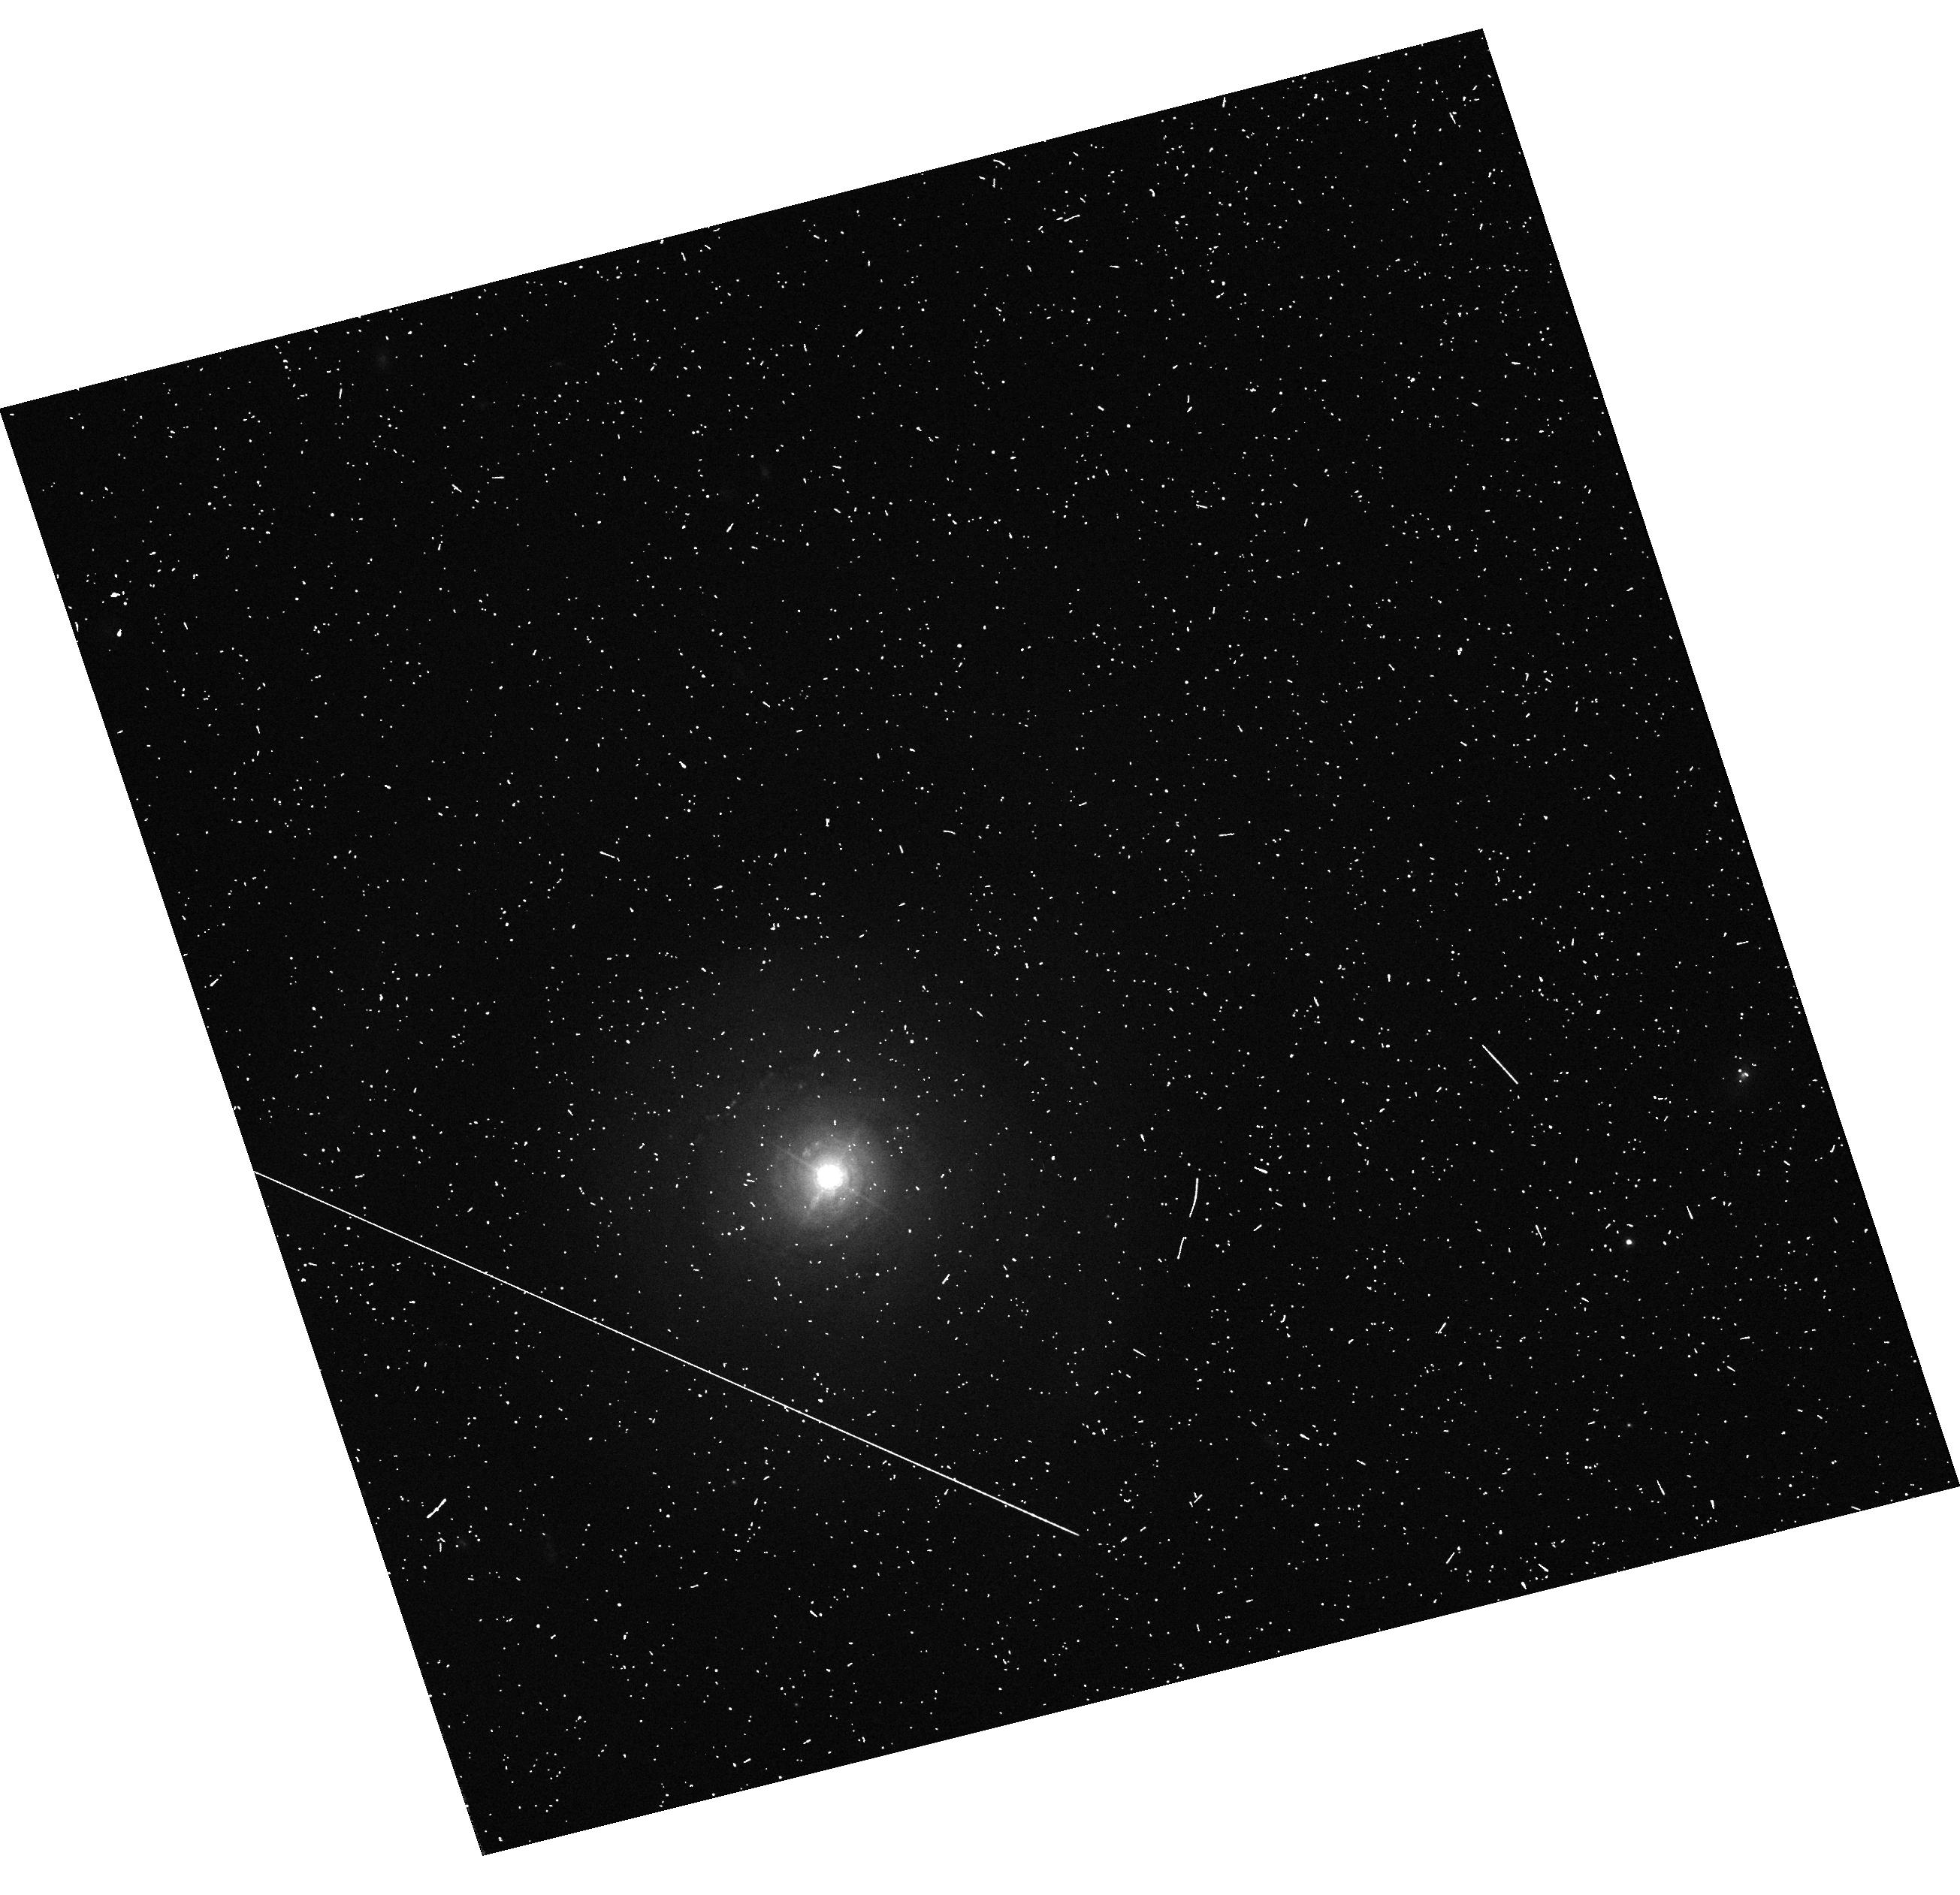
Target: NGC-5548. Instrument: WFC3/UVIS. Filter: F680N. Exposure: 5 min. Observation ID: hst_12365_04_wfc3_uvis_f680n_ibly04

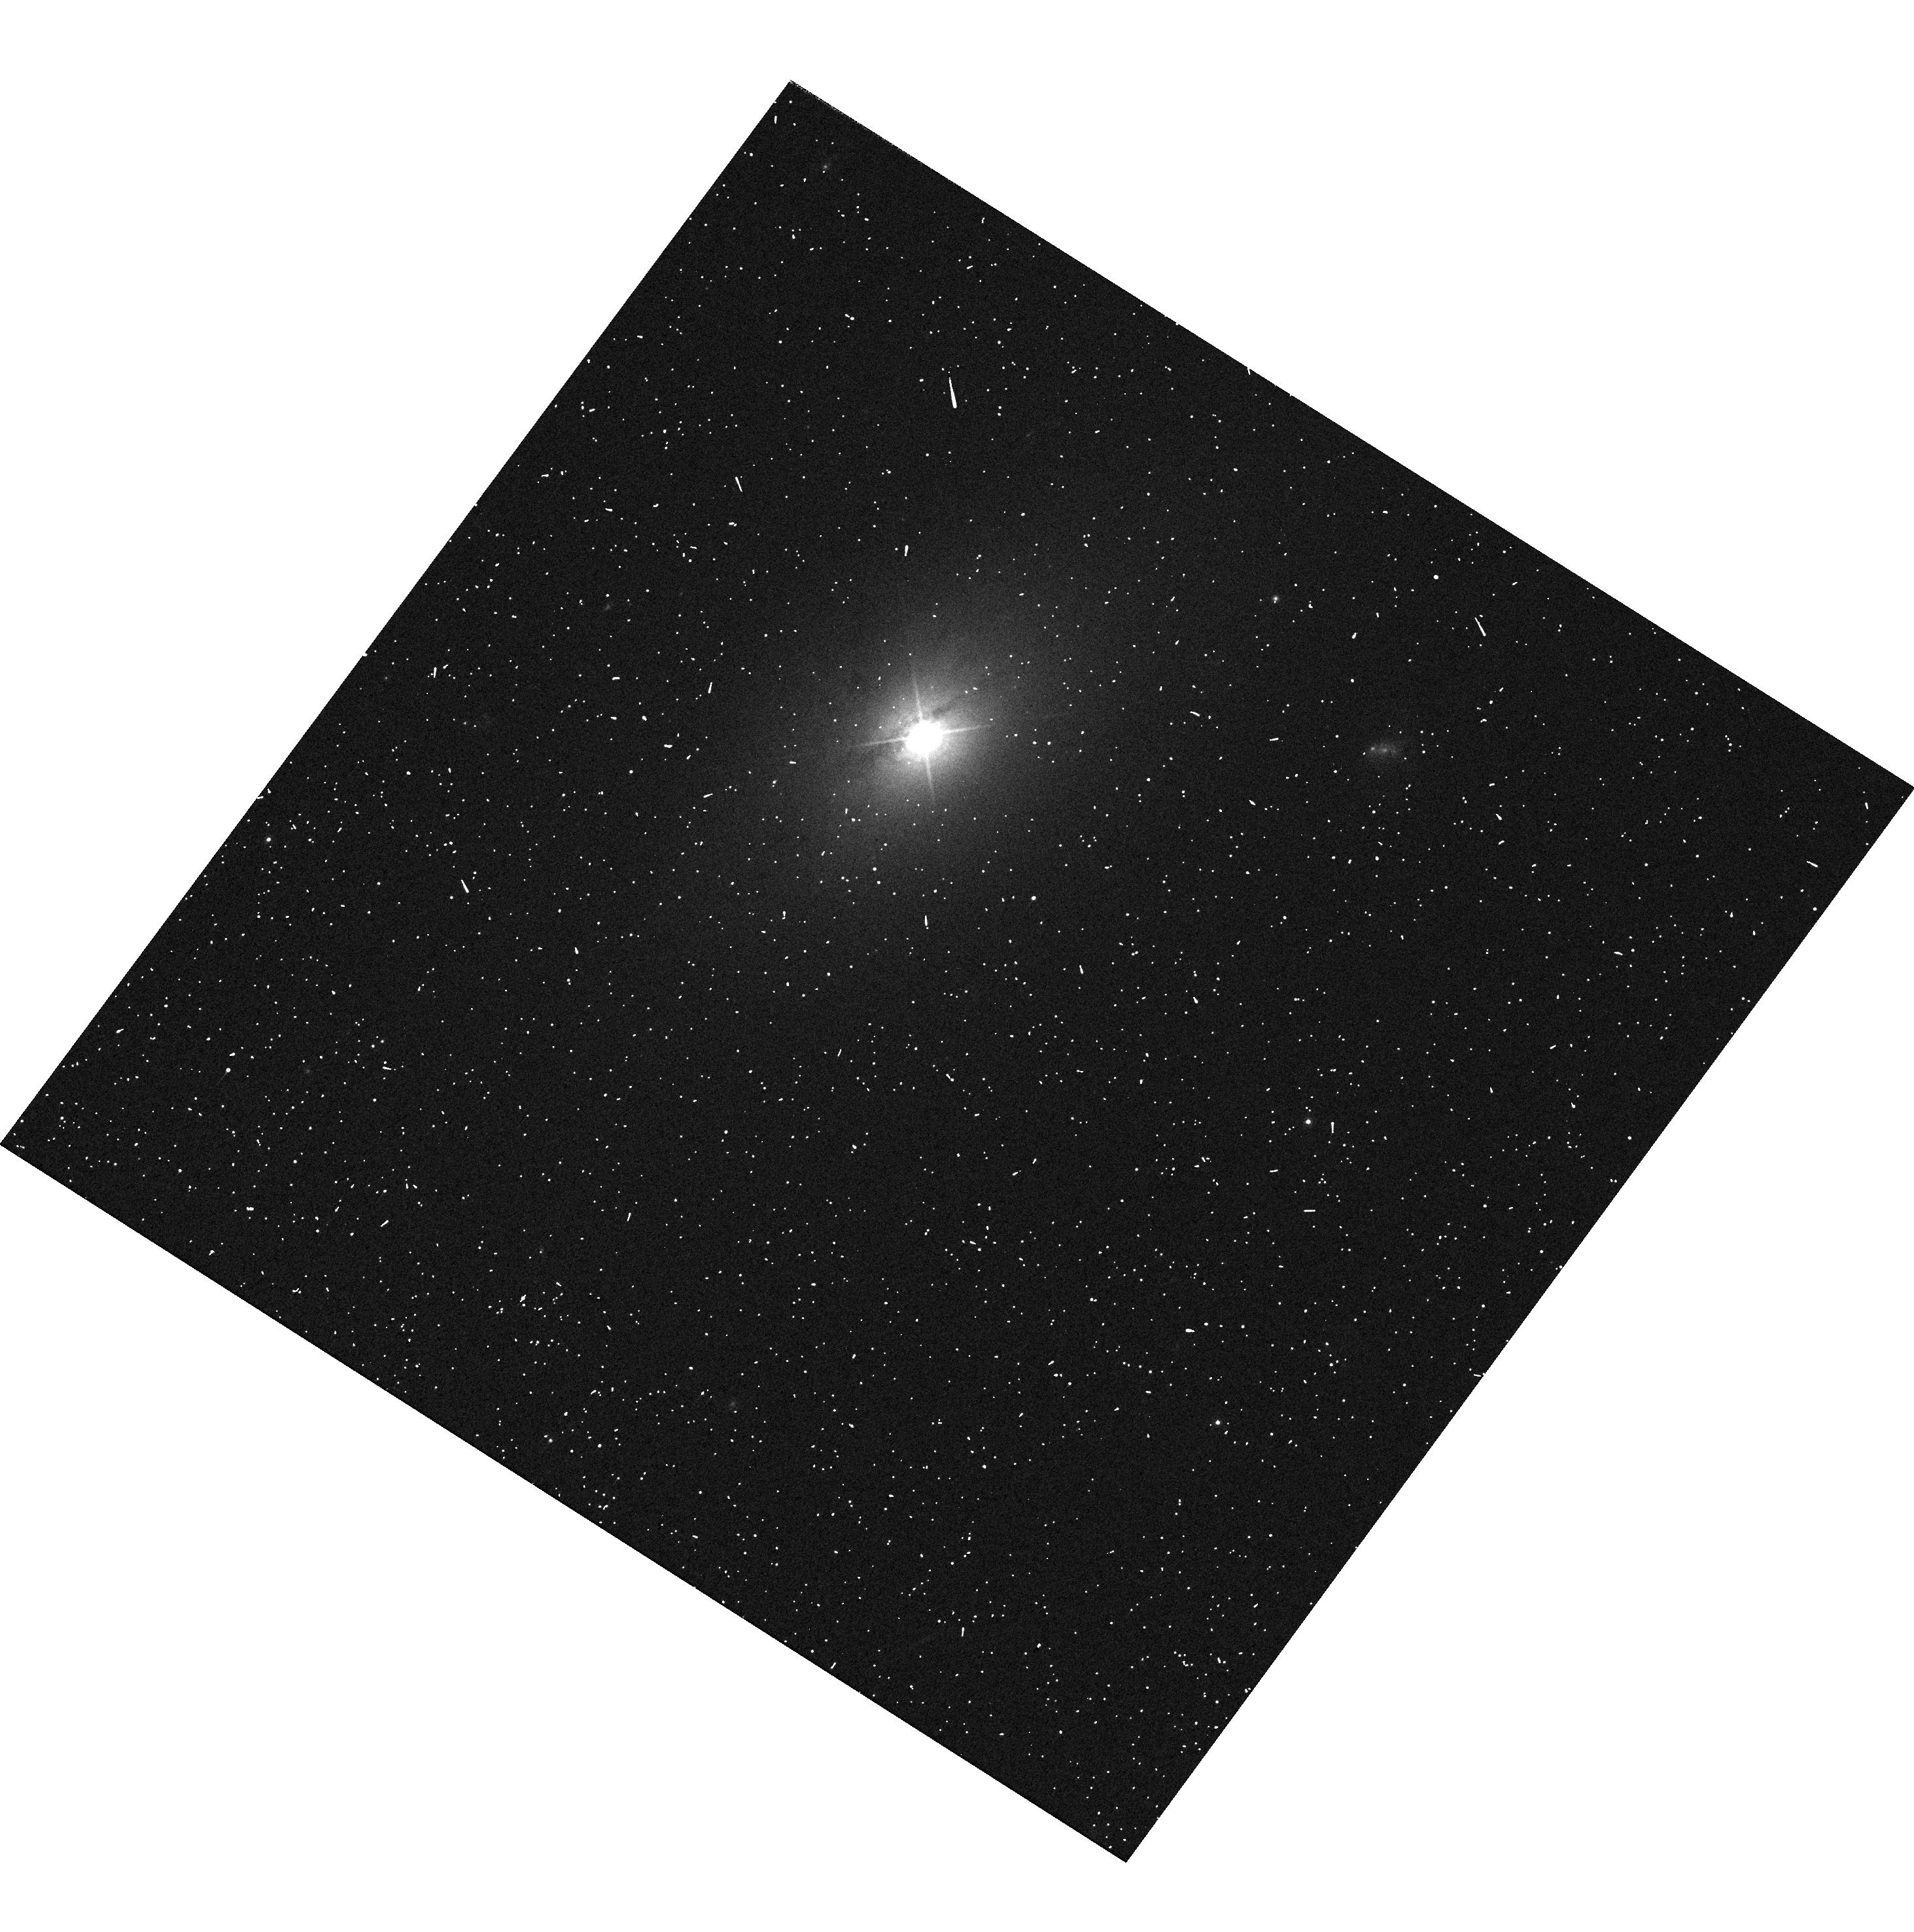
Target: IC-450. Instrument: WFC3/UVIS. Filter: F621M. Exposure: 3 min. Observation ID: hst_12365_05_wfc3_uvis_f621m_ibly05

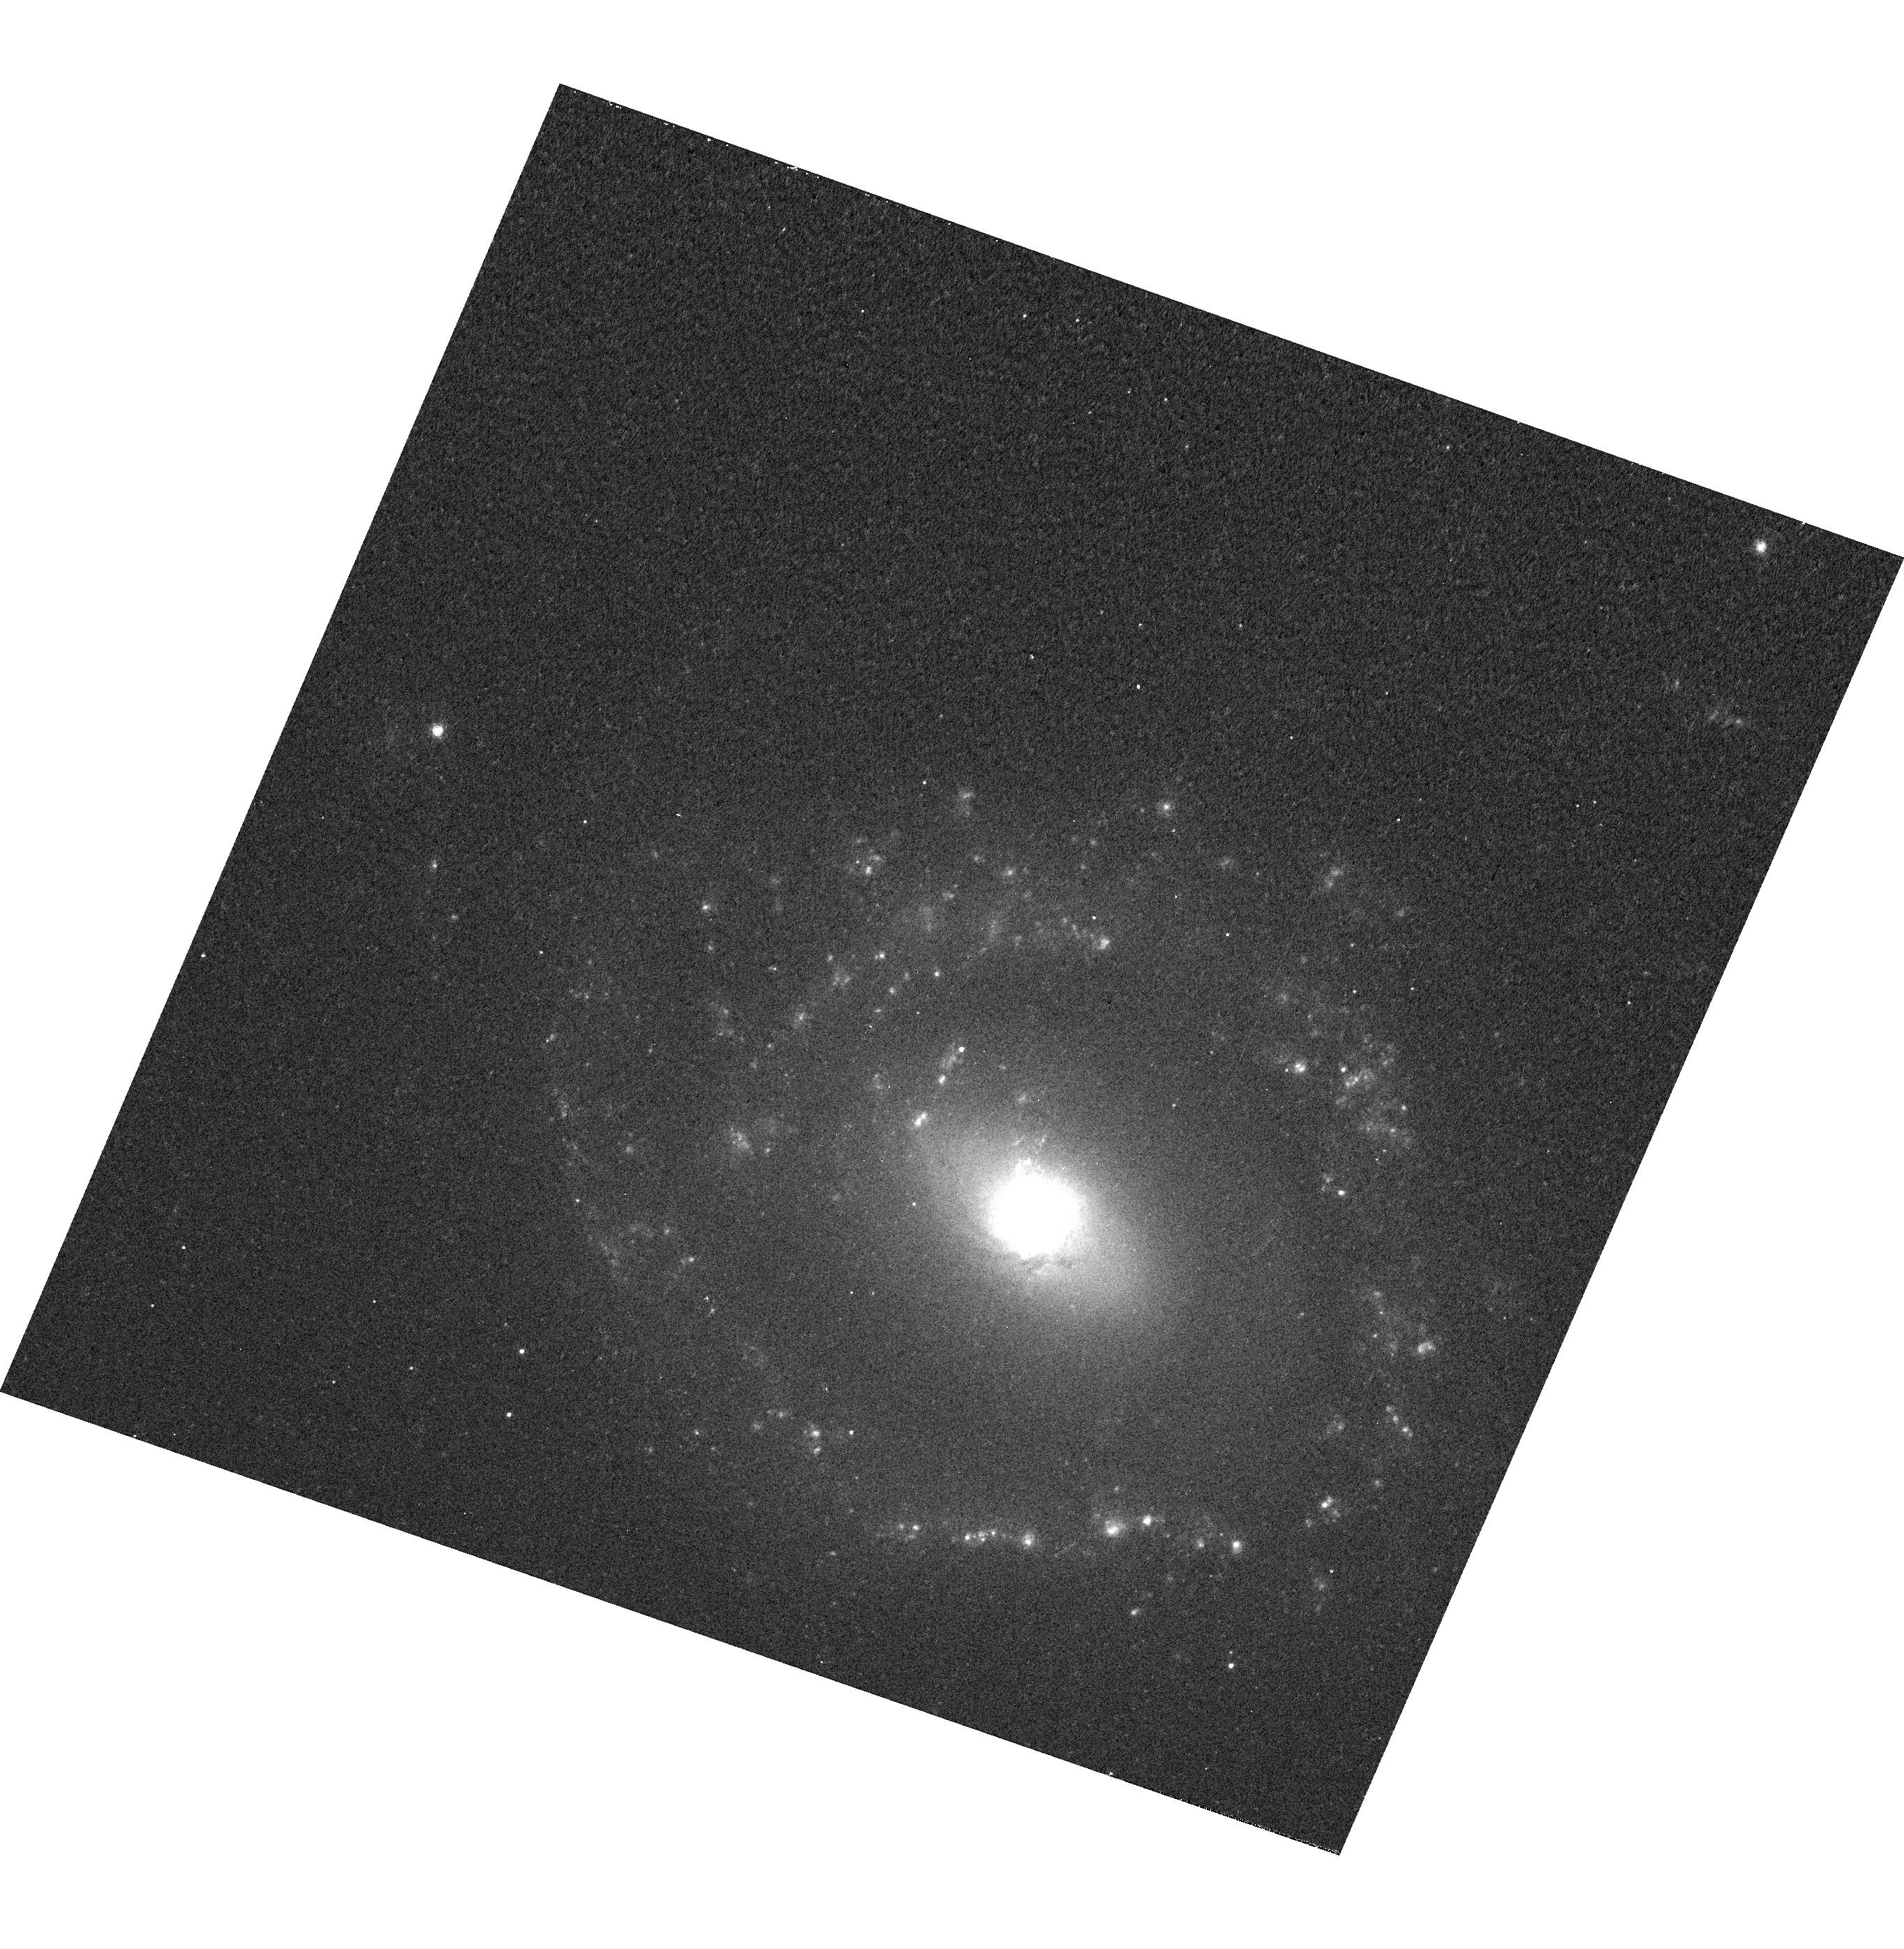
Target: NGC-4507. Instrument: WFC3/UVIS. Filter: F665N. Exposure: 8 min. Observation ID: hst_12365_03_wfc3_uvis_f665n_ibly03

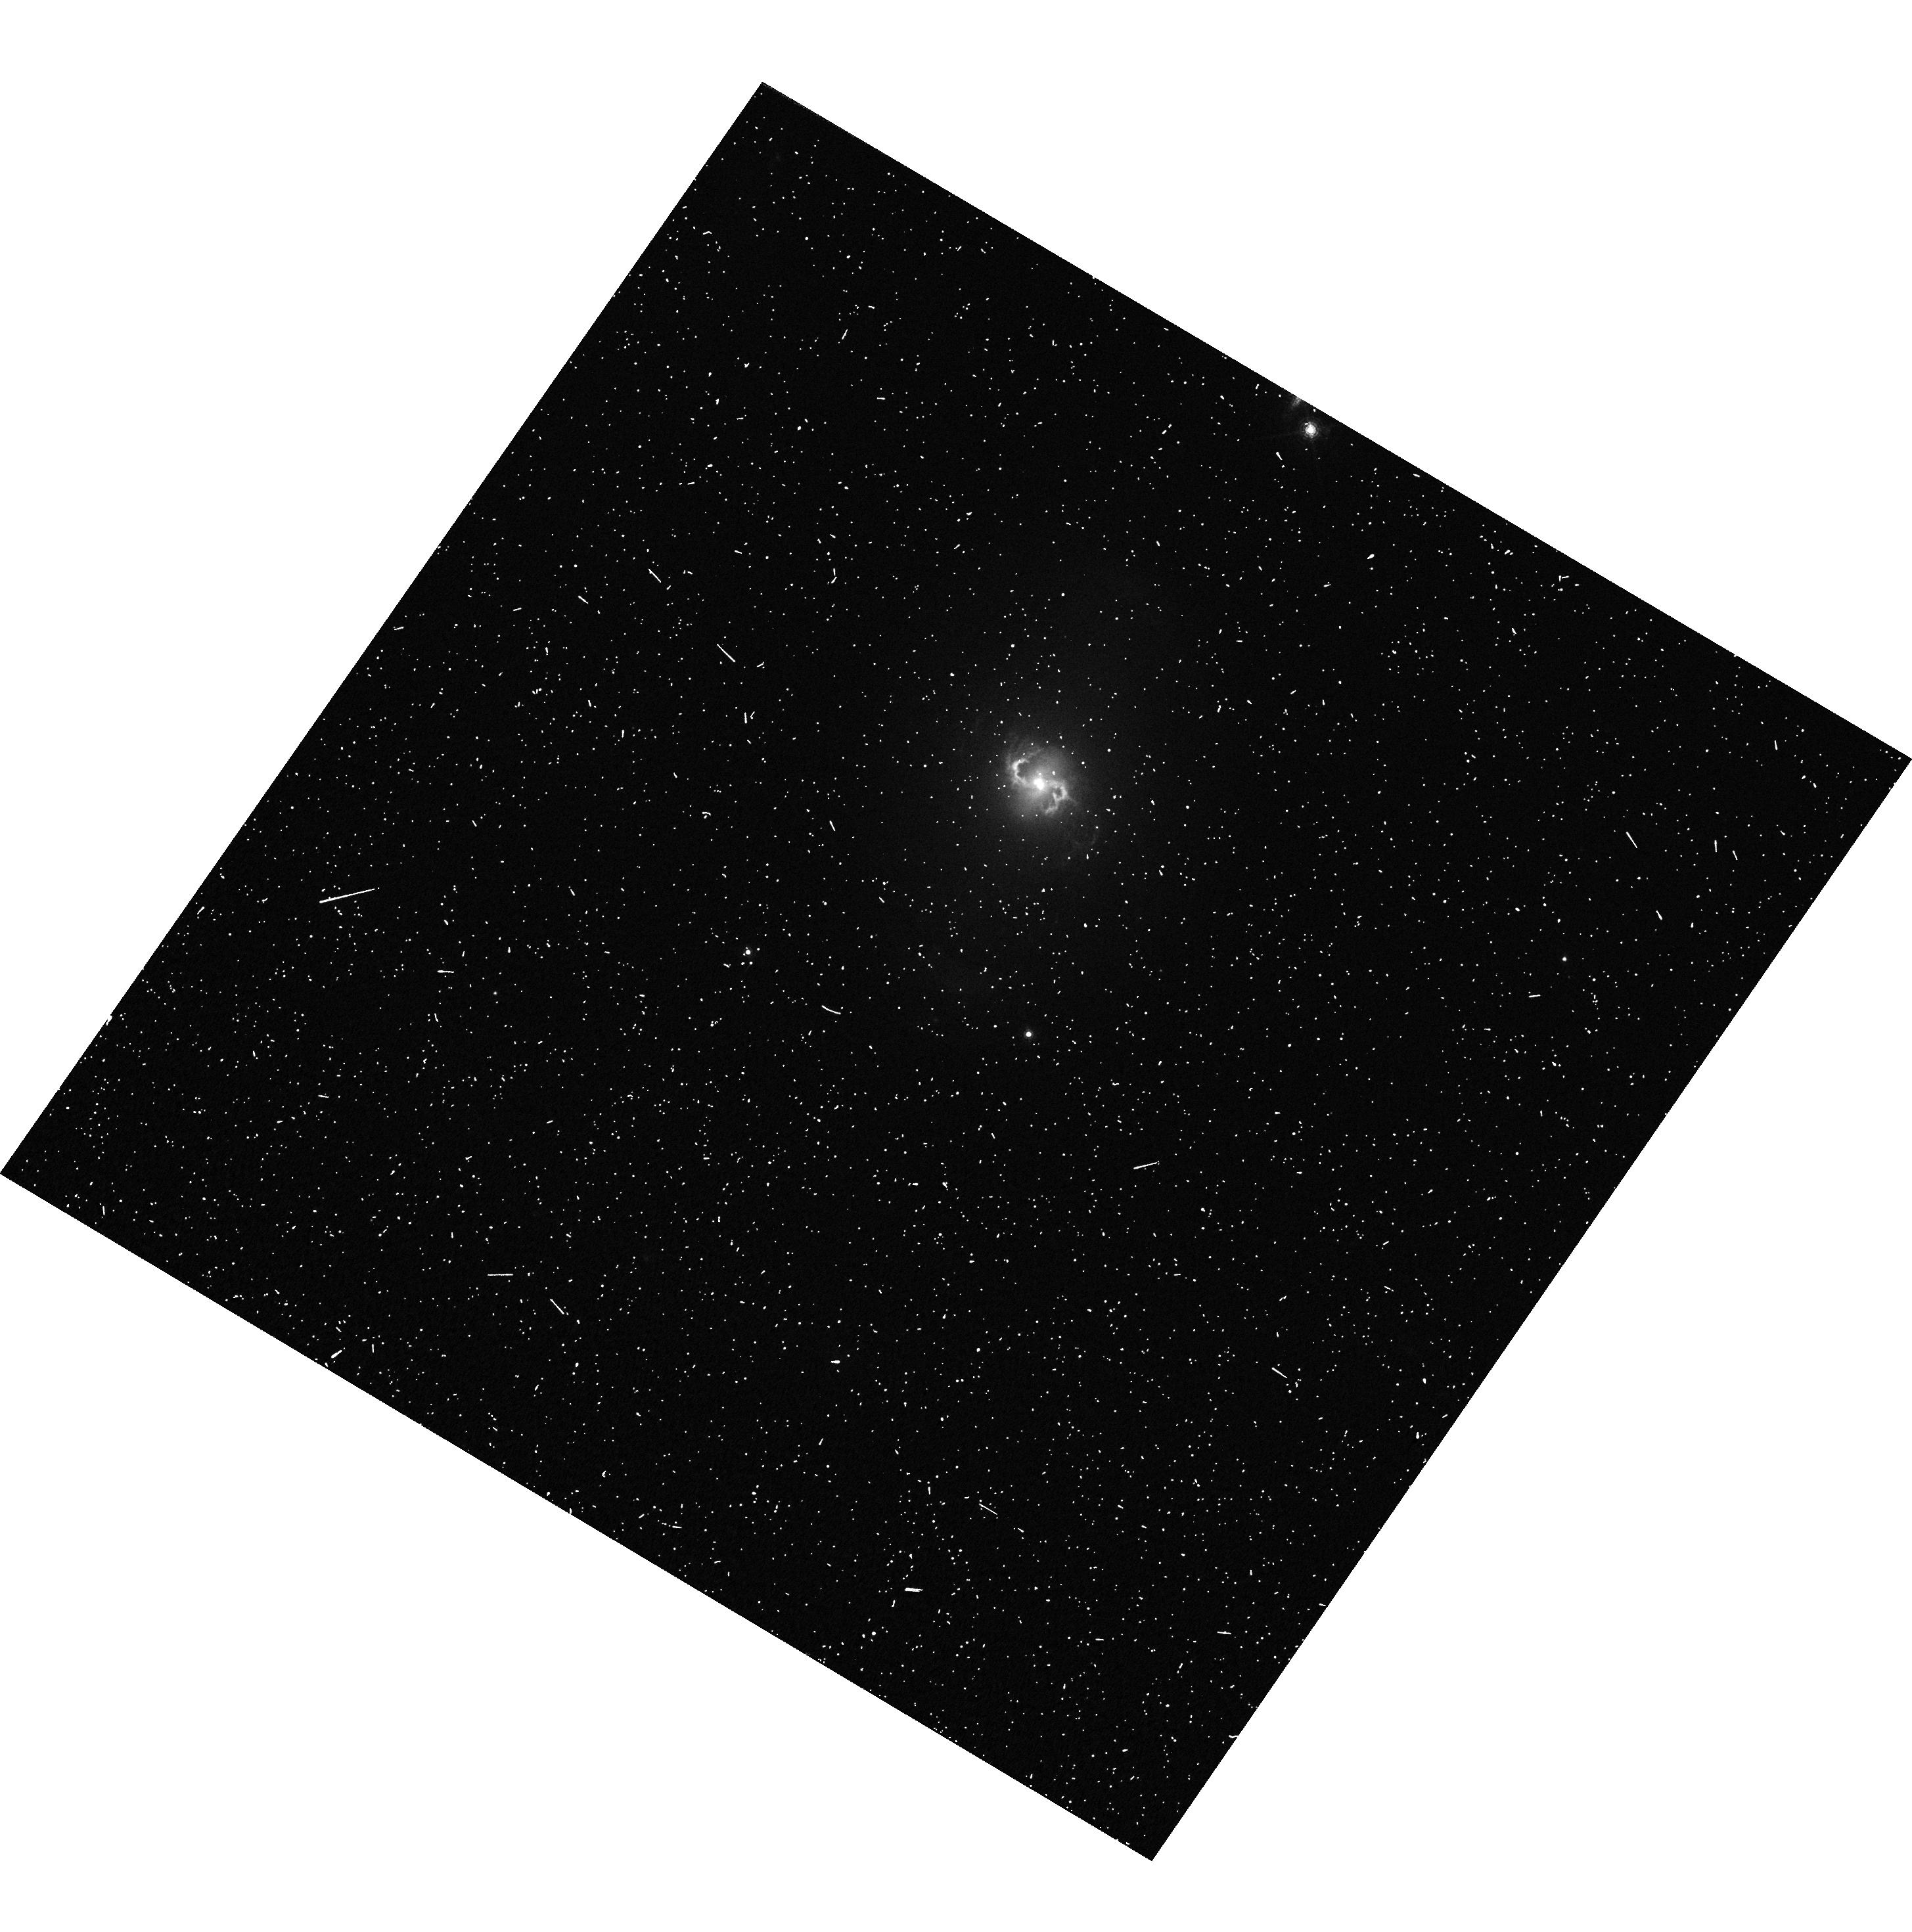
Target: NGC-3393. Instrument: WFC3/UVIS. Filter: F673N. Exposure: 5 min. Observation ID: hst_12365_01_wfc3_uvis_f673n_ibly01

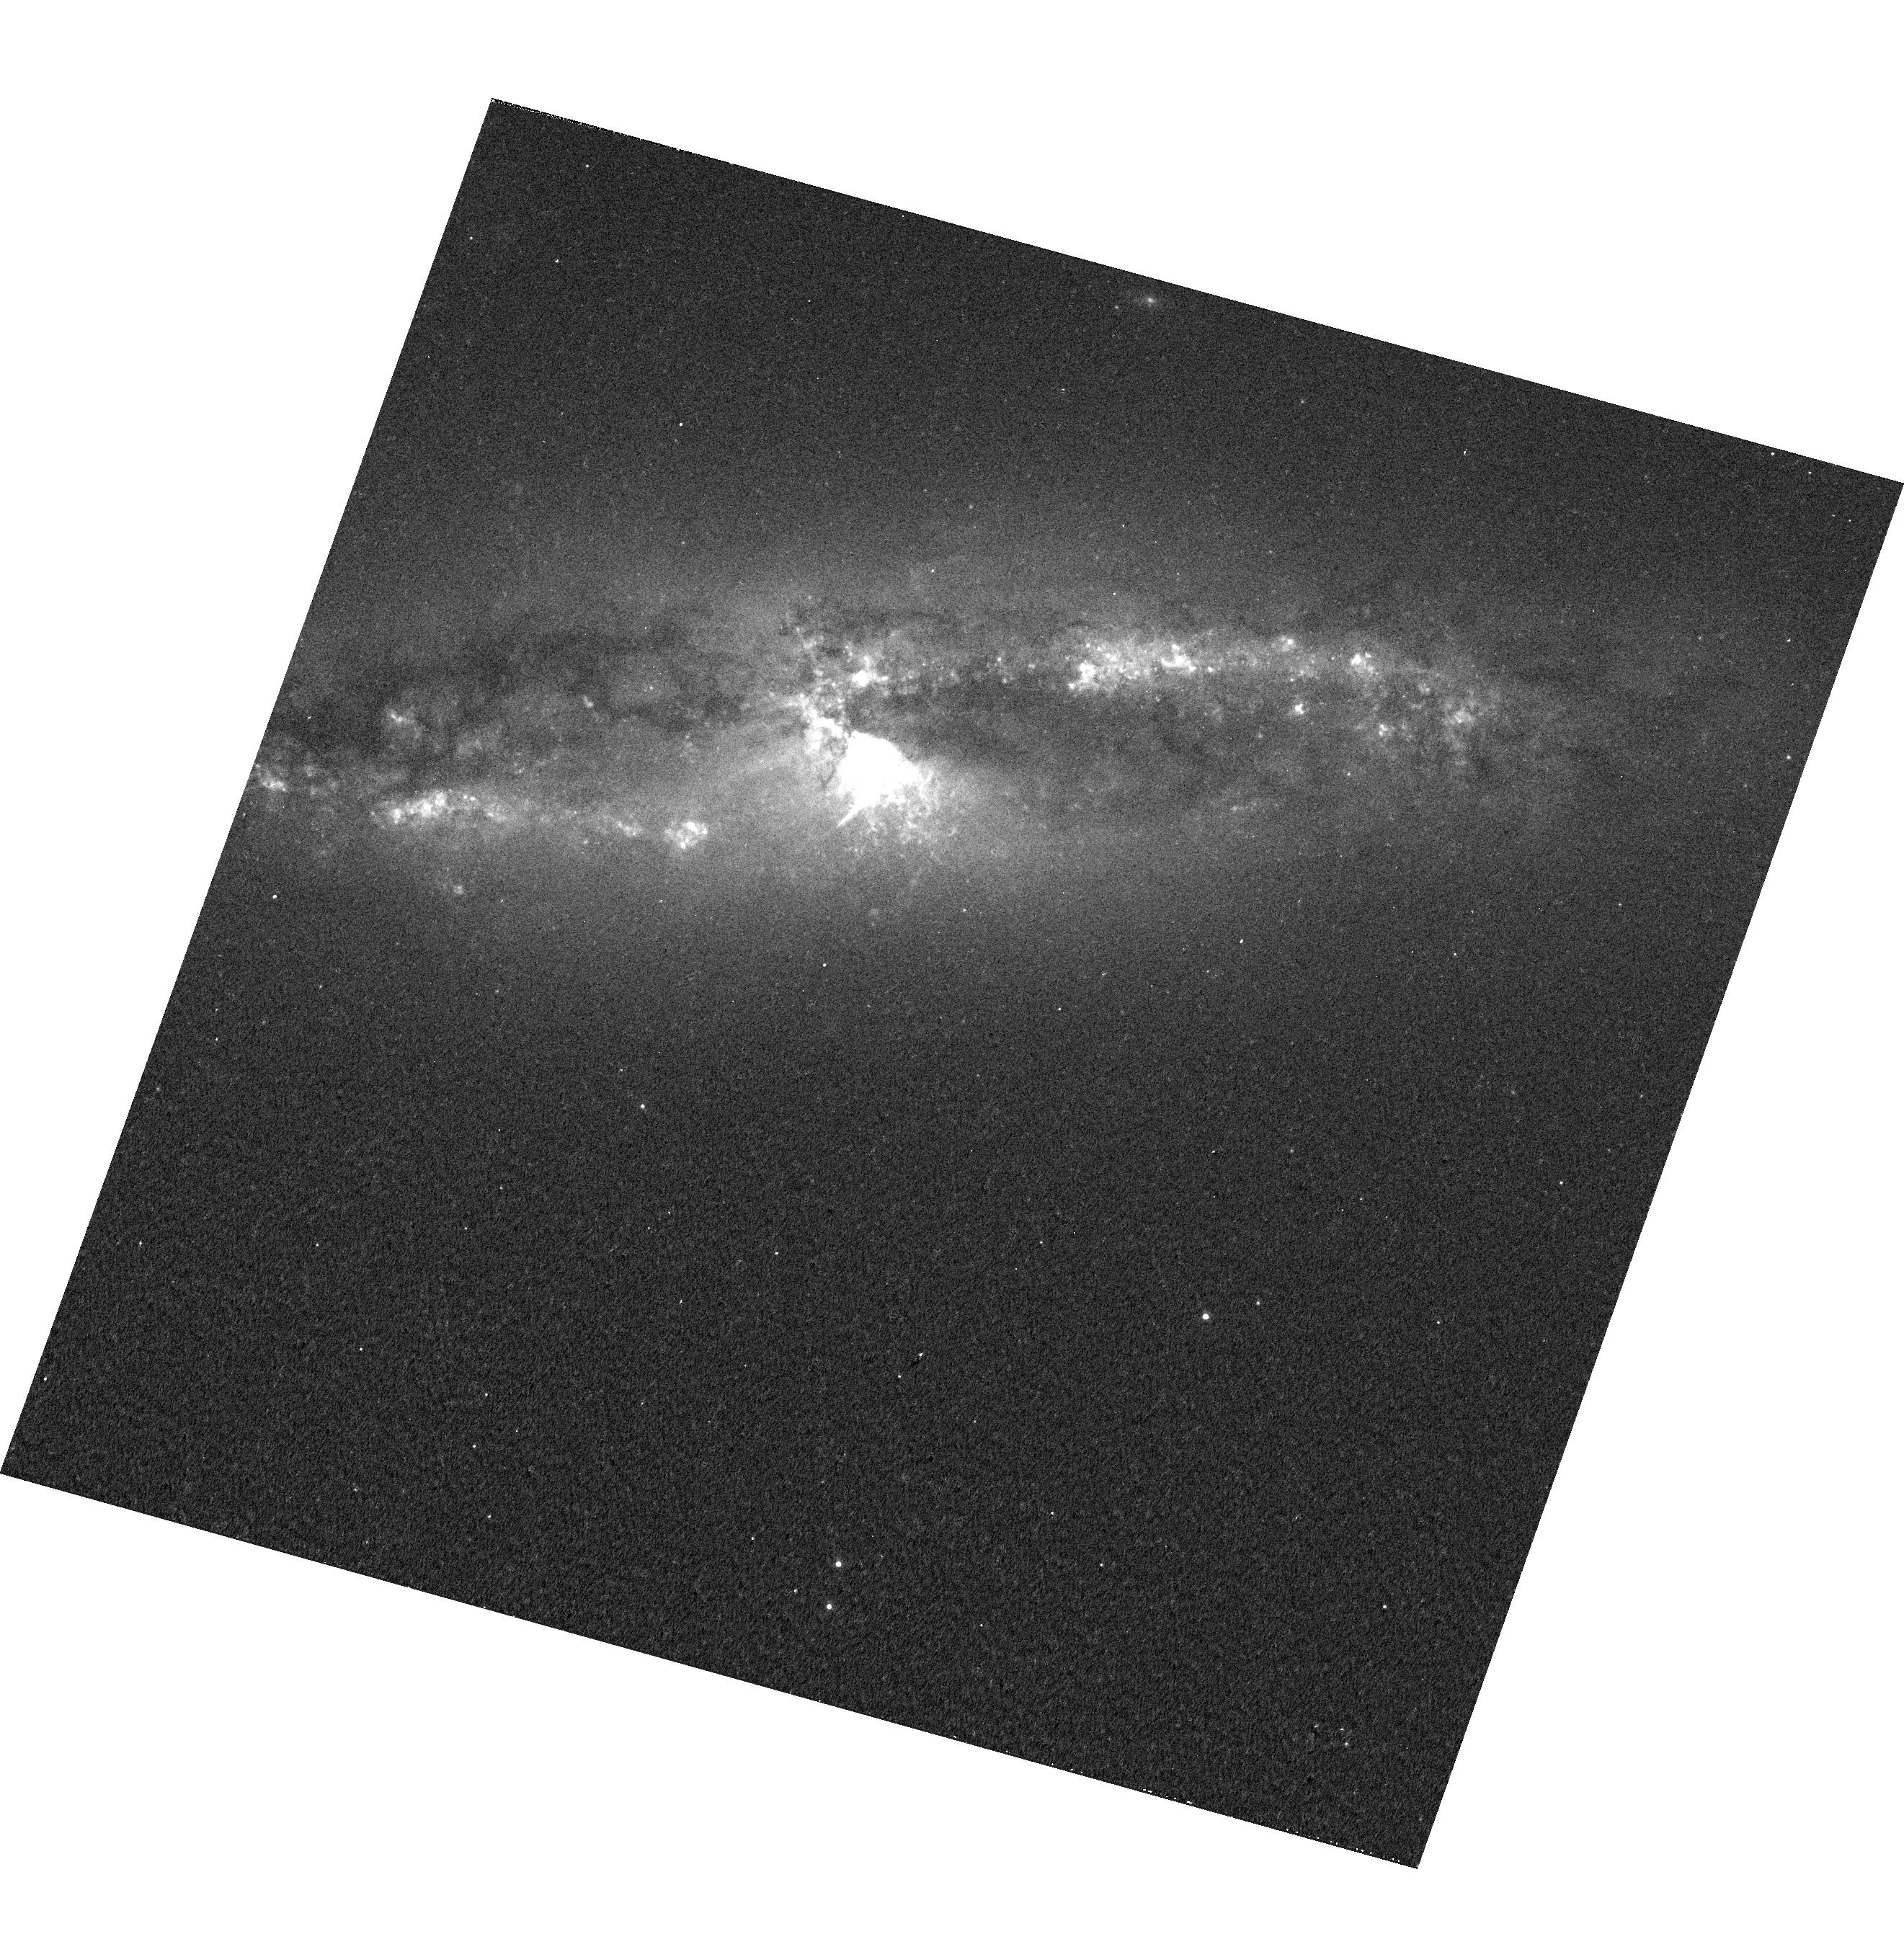
Target: NGC-4388. Instrument: WFC3/UVIS. Filter: F665N. Exposure: 8 min. Observation ID: hst_12365_02_wfc3_uvis_f665n_ibly02

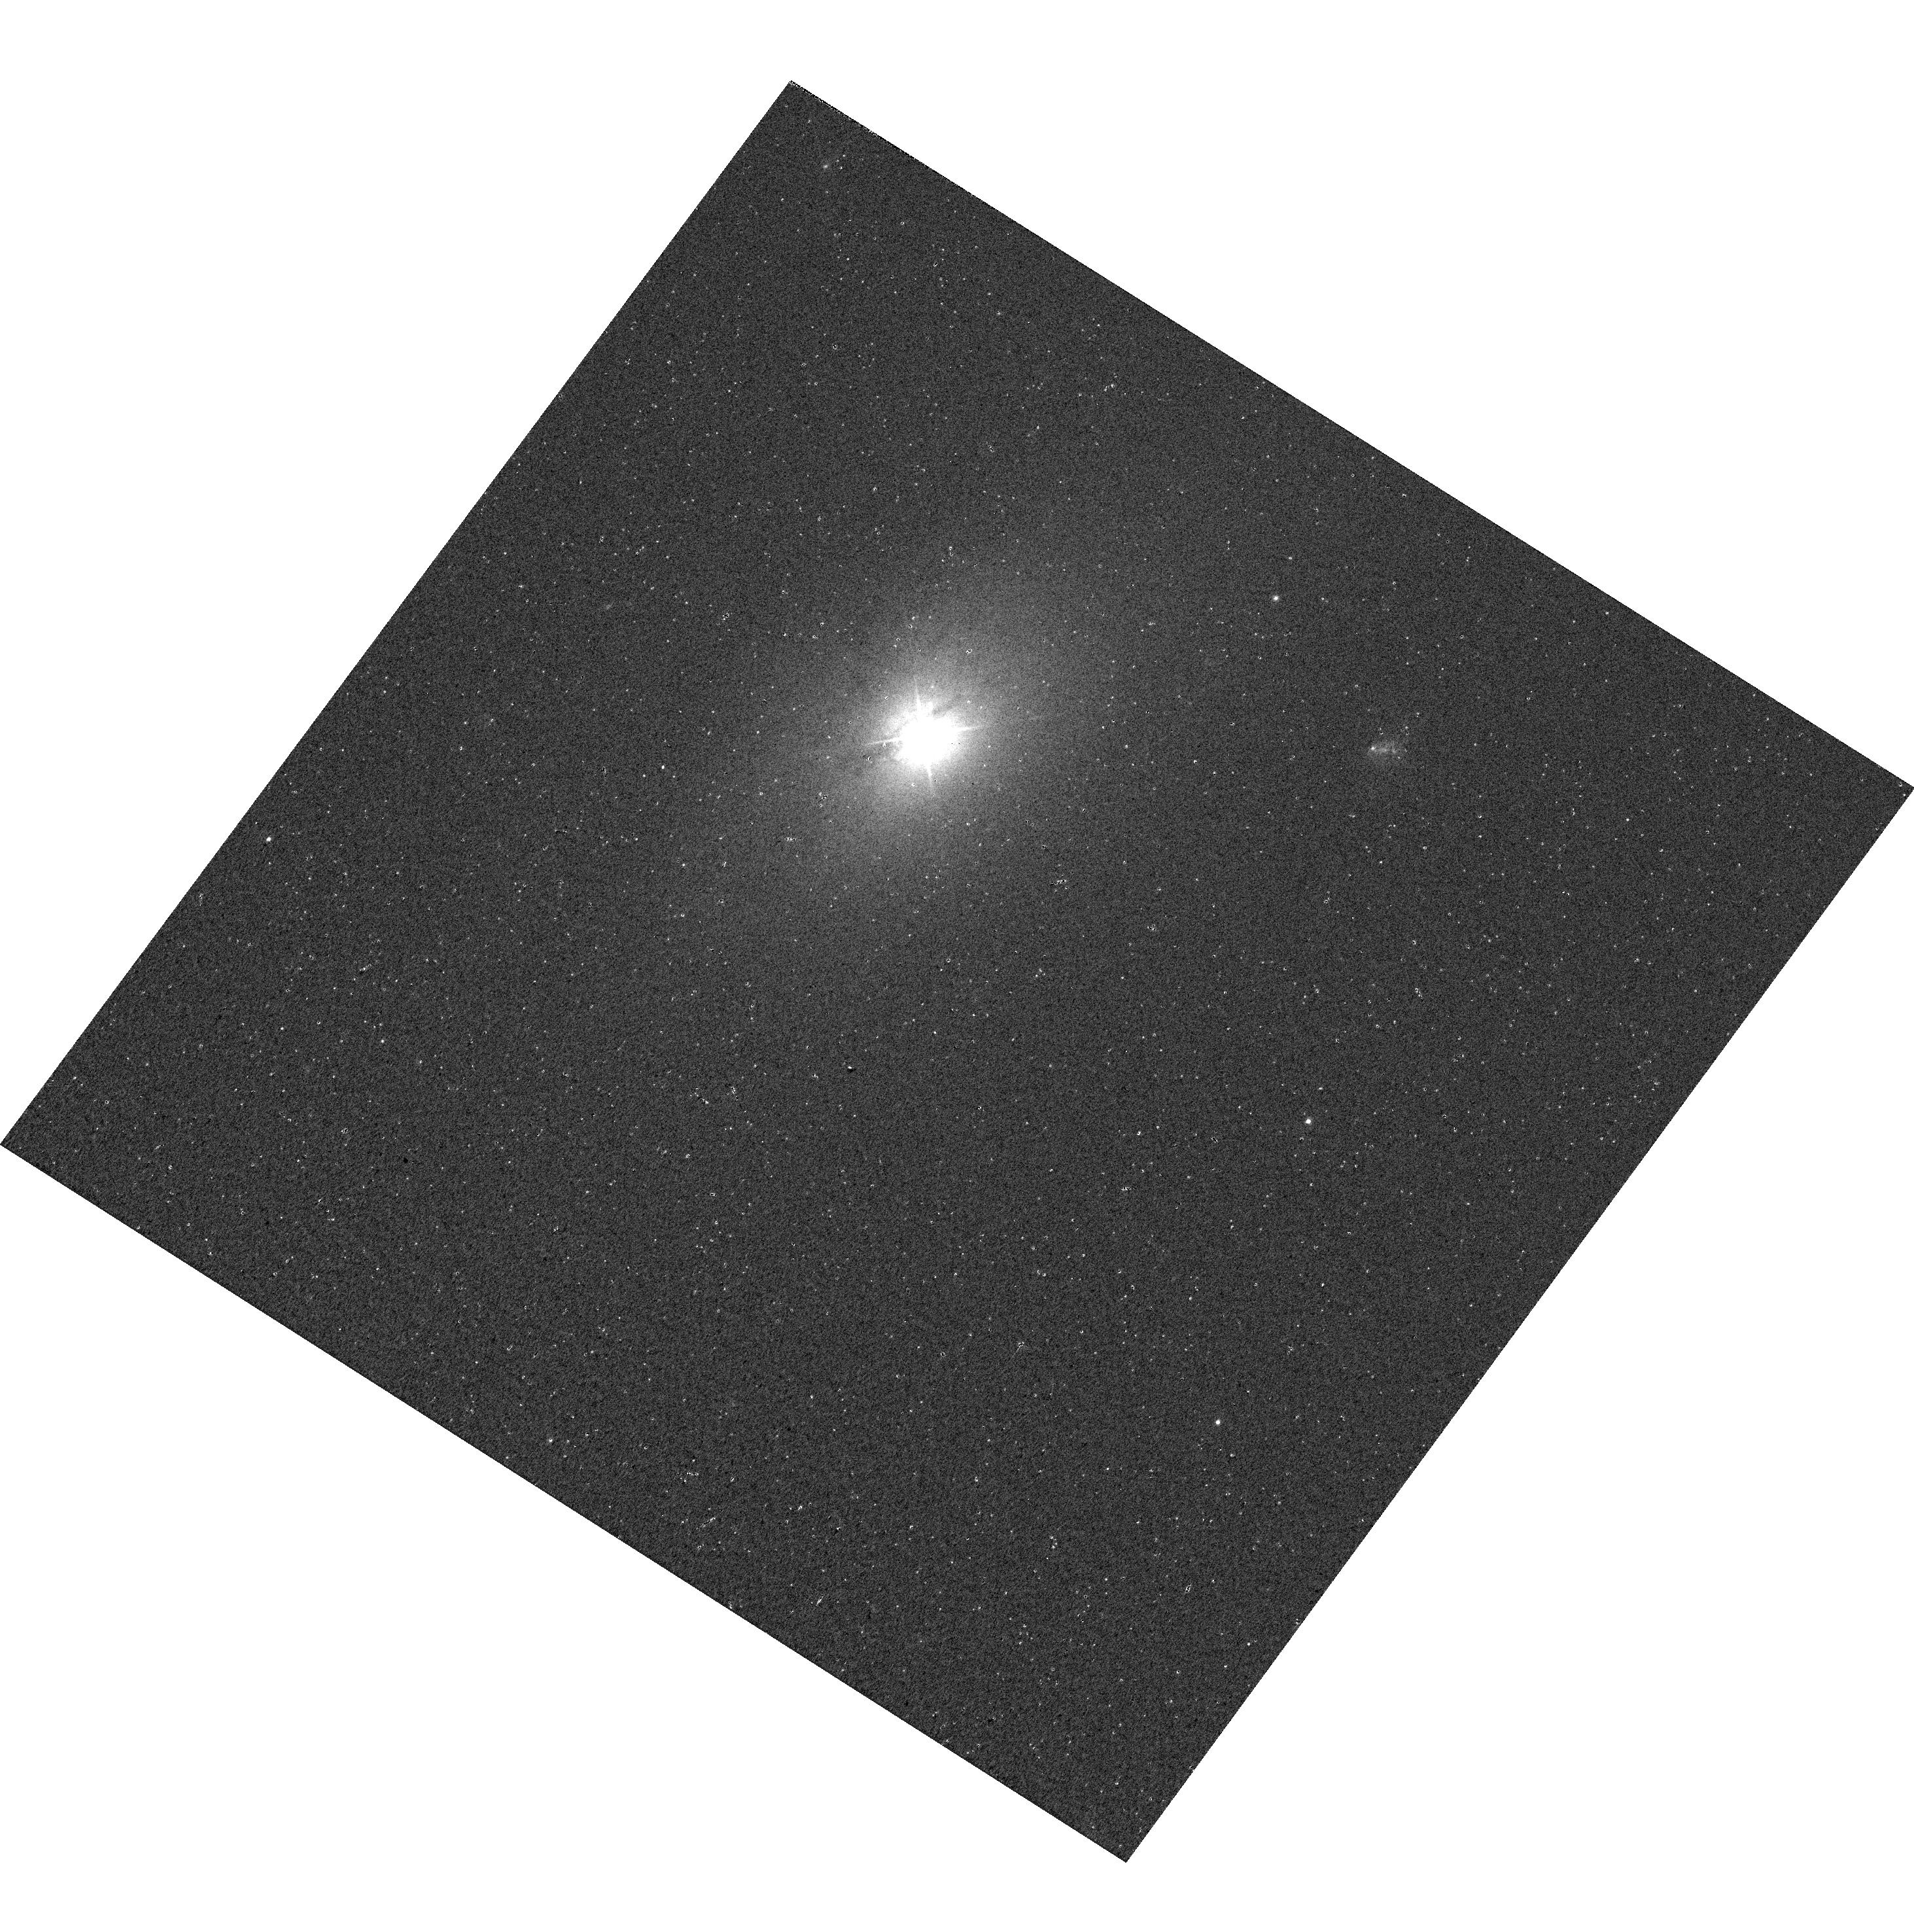
Target: IC-450. Instrument: WFC3/UVIS. Filter: F547M. Exposure: 4 min. Observation ID: hst_12365_05_wfc3_uvis_f547m_ibly05

A CHandra survey of Extended Emission-line Regions in nearby Seyfert galaxies {CHEERS} (PI: Wang, Junfeng)

We propose the ?ultimate? resolution Chandra imaging survey (CHEERS) of a far-IR selected sample of active galactic nuclei (AGN) from Schmitt et al. (2003). With complementary high resolution HST and radio data, CHEERS will (1) resolve the detailed X-ray morphology of the extended narrow line region and obtain full picture of the multiphase interstellar medium (ISM) with typical resolution of 0.4 arcsec; (2) investigate the X-ray emission mechanisms at AGN jet-ISM interaction regions and (3) measure mass and momentum outflow rates to evaluate the importance of AGN feedback. To achieve these goals, we request 335 ks ACIS-S observations and 5 HST orbits to supplement the archival data.